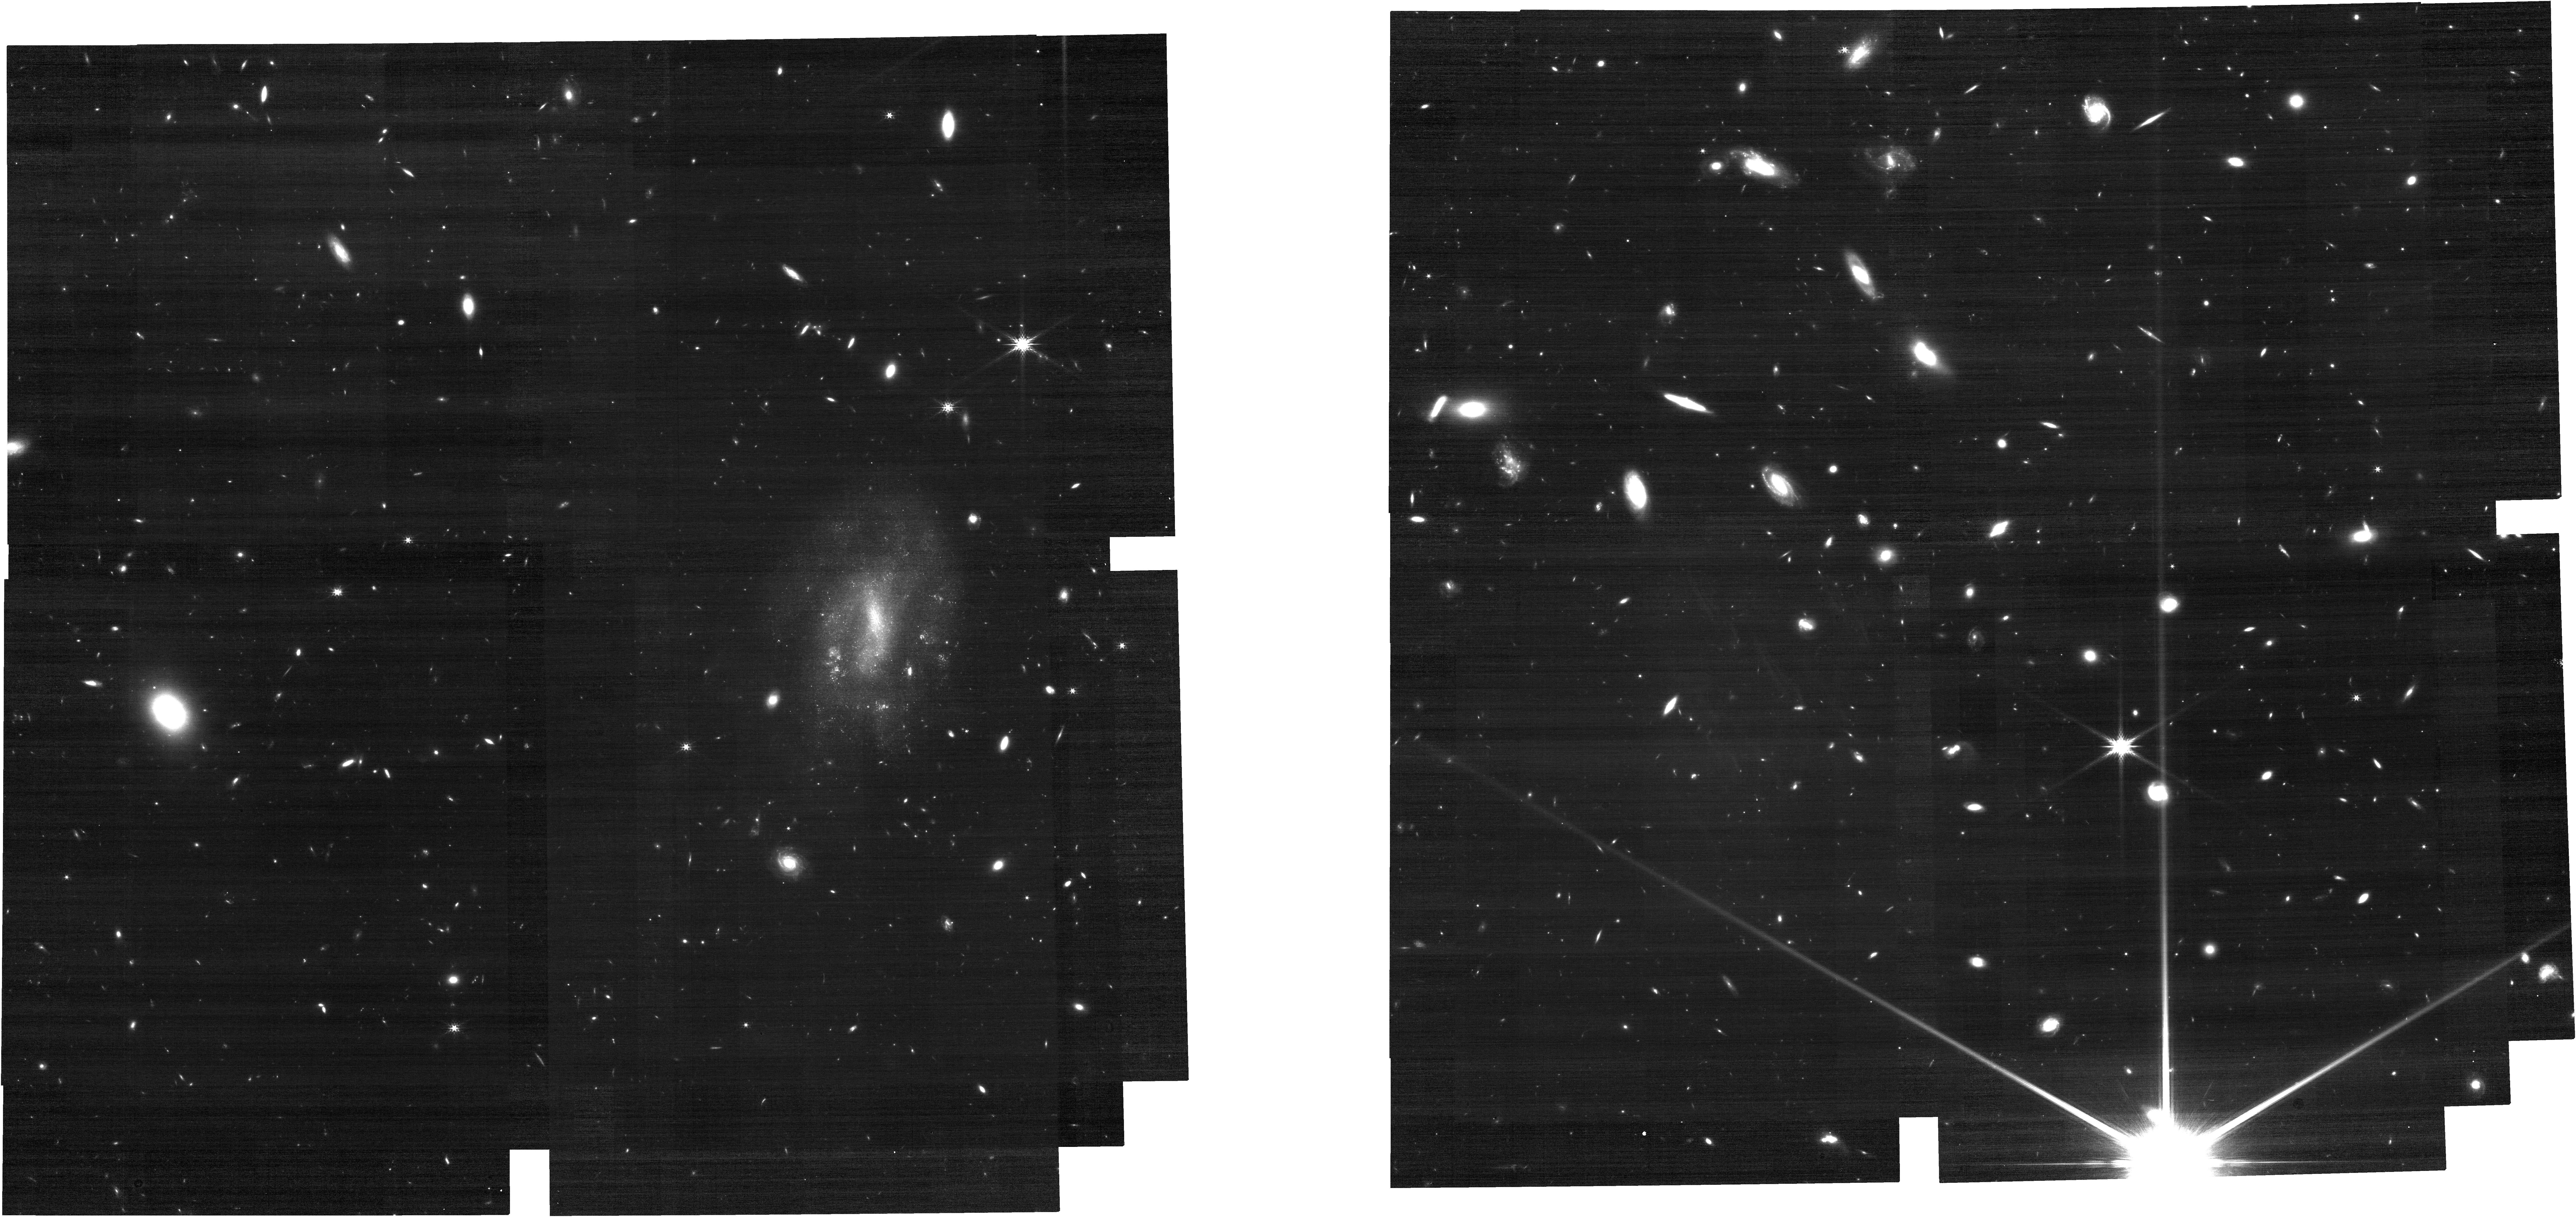
Target: SPT0202-61
Instrument: NIRCAM
Filter: F200W
Exposure: 28 min
Observation ID: jw03743-o003_t001_nircam_clear-f200w

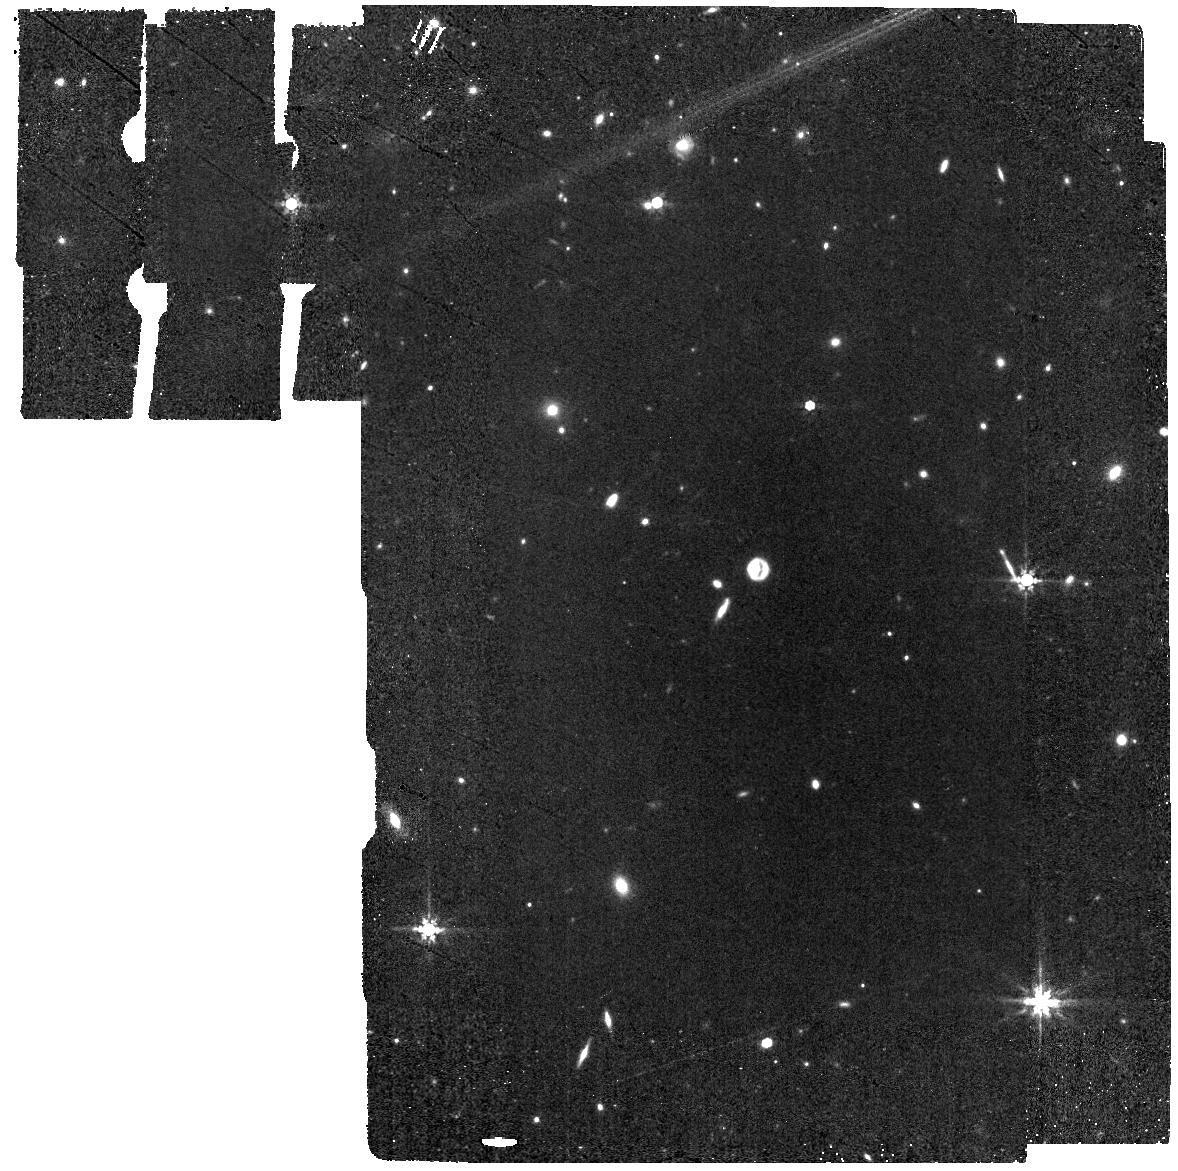
Target: SPT2146-55
Instrument: MIRI
Filter: F770W
Exposure: 10 min
Observation ID: jw03743-o014_t005_miri_f770w

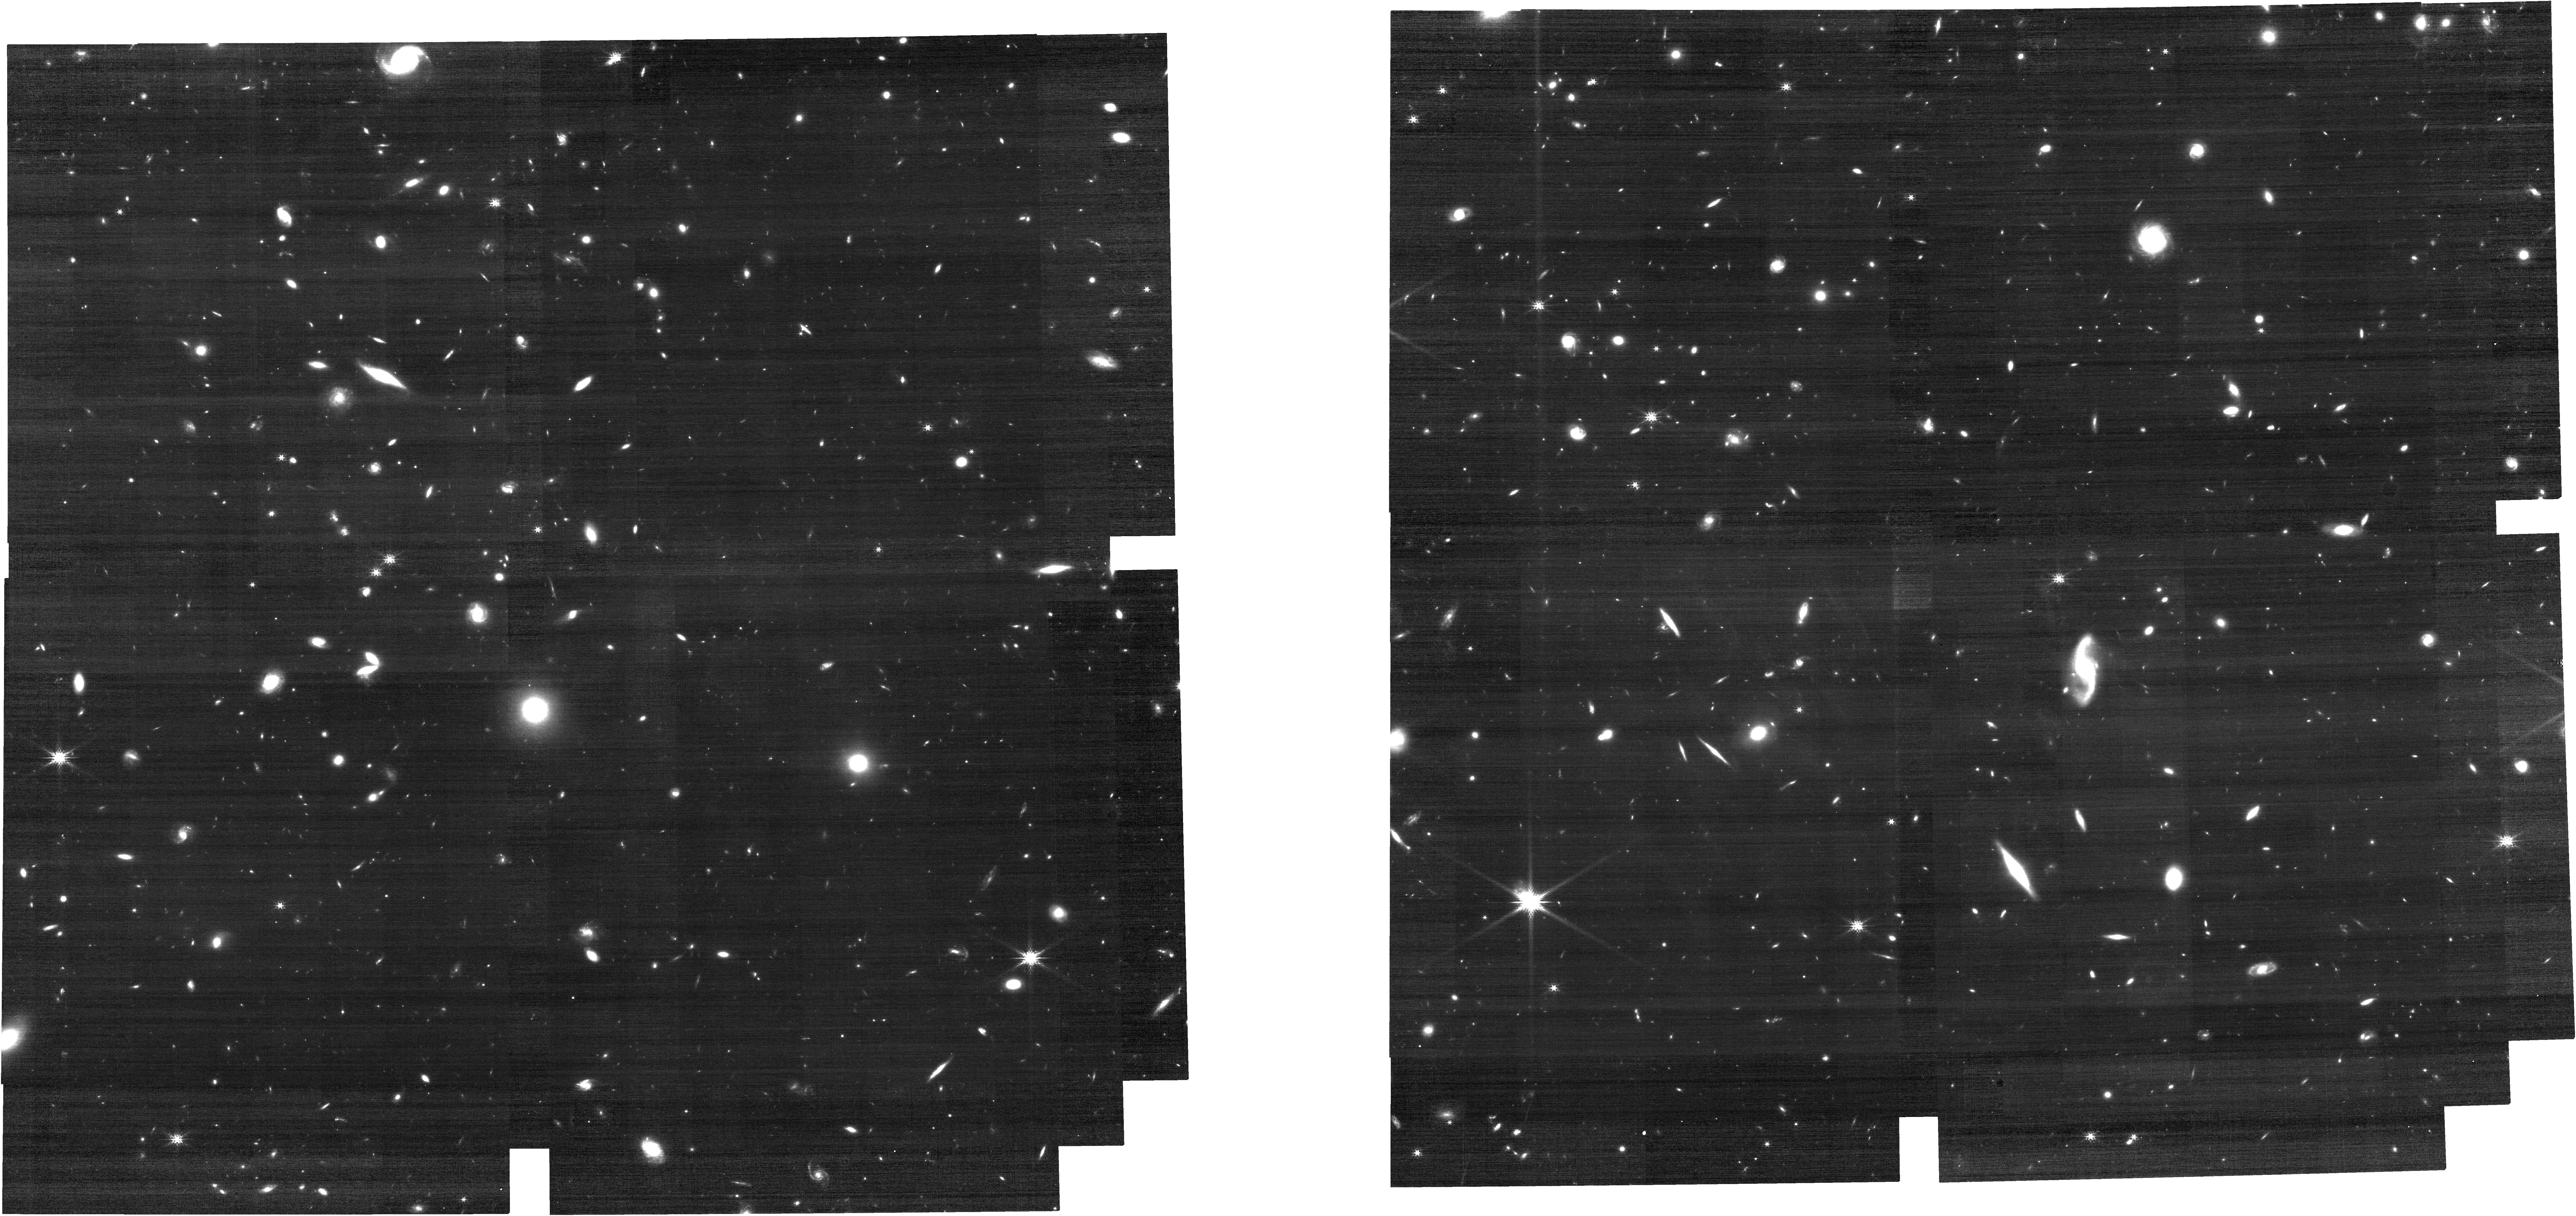
Target: SPT2132-58
Instrument: NIRCAM
Filter: F200W
Exposure: 25 min
Observation ID: jw03743-o012_t004_nircam_clear-f200w

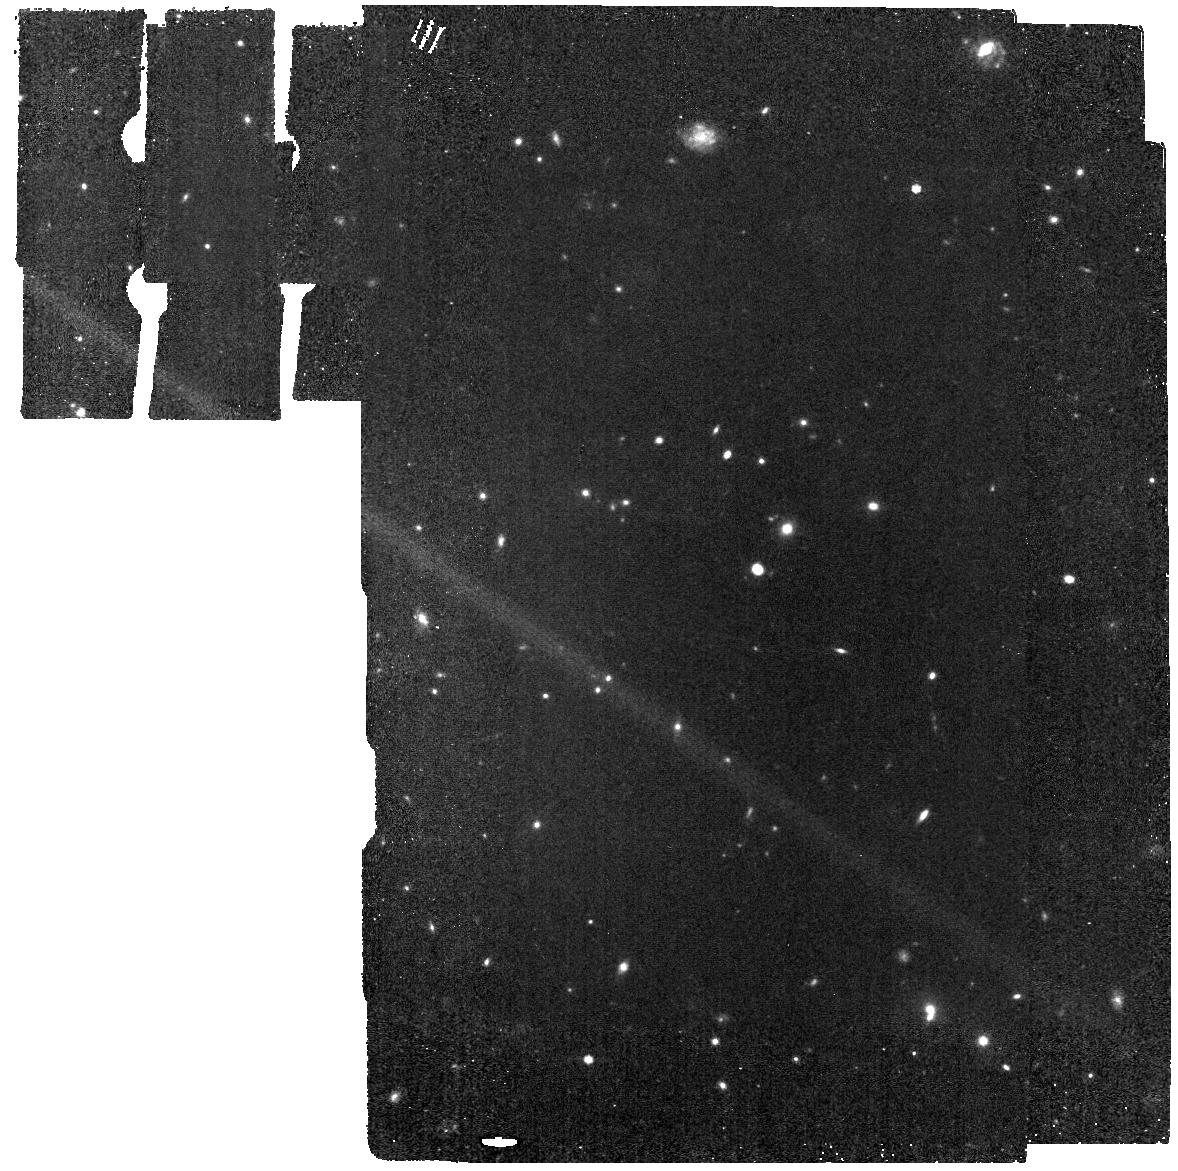
Target: SPT0345-47
Instrument: MIRI
Filter: F770W
Exposure: 10 min
Observation ID: jw03743-o005_t002_miri_f770w

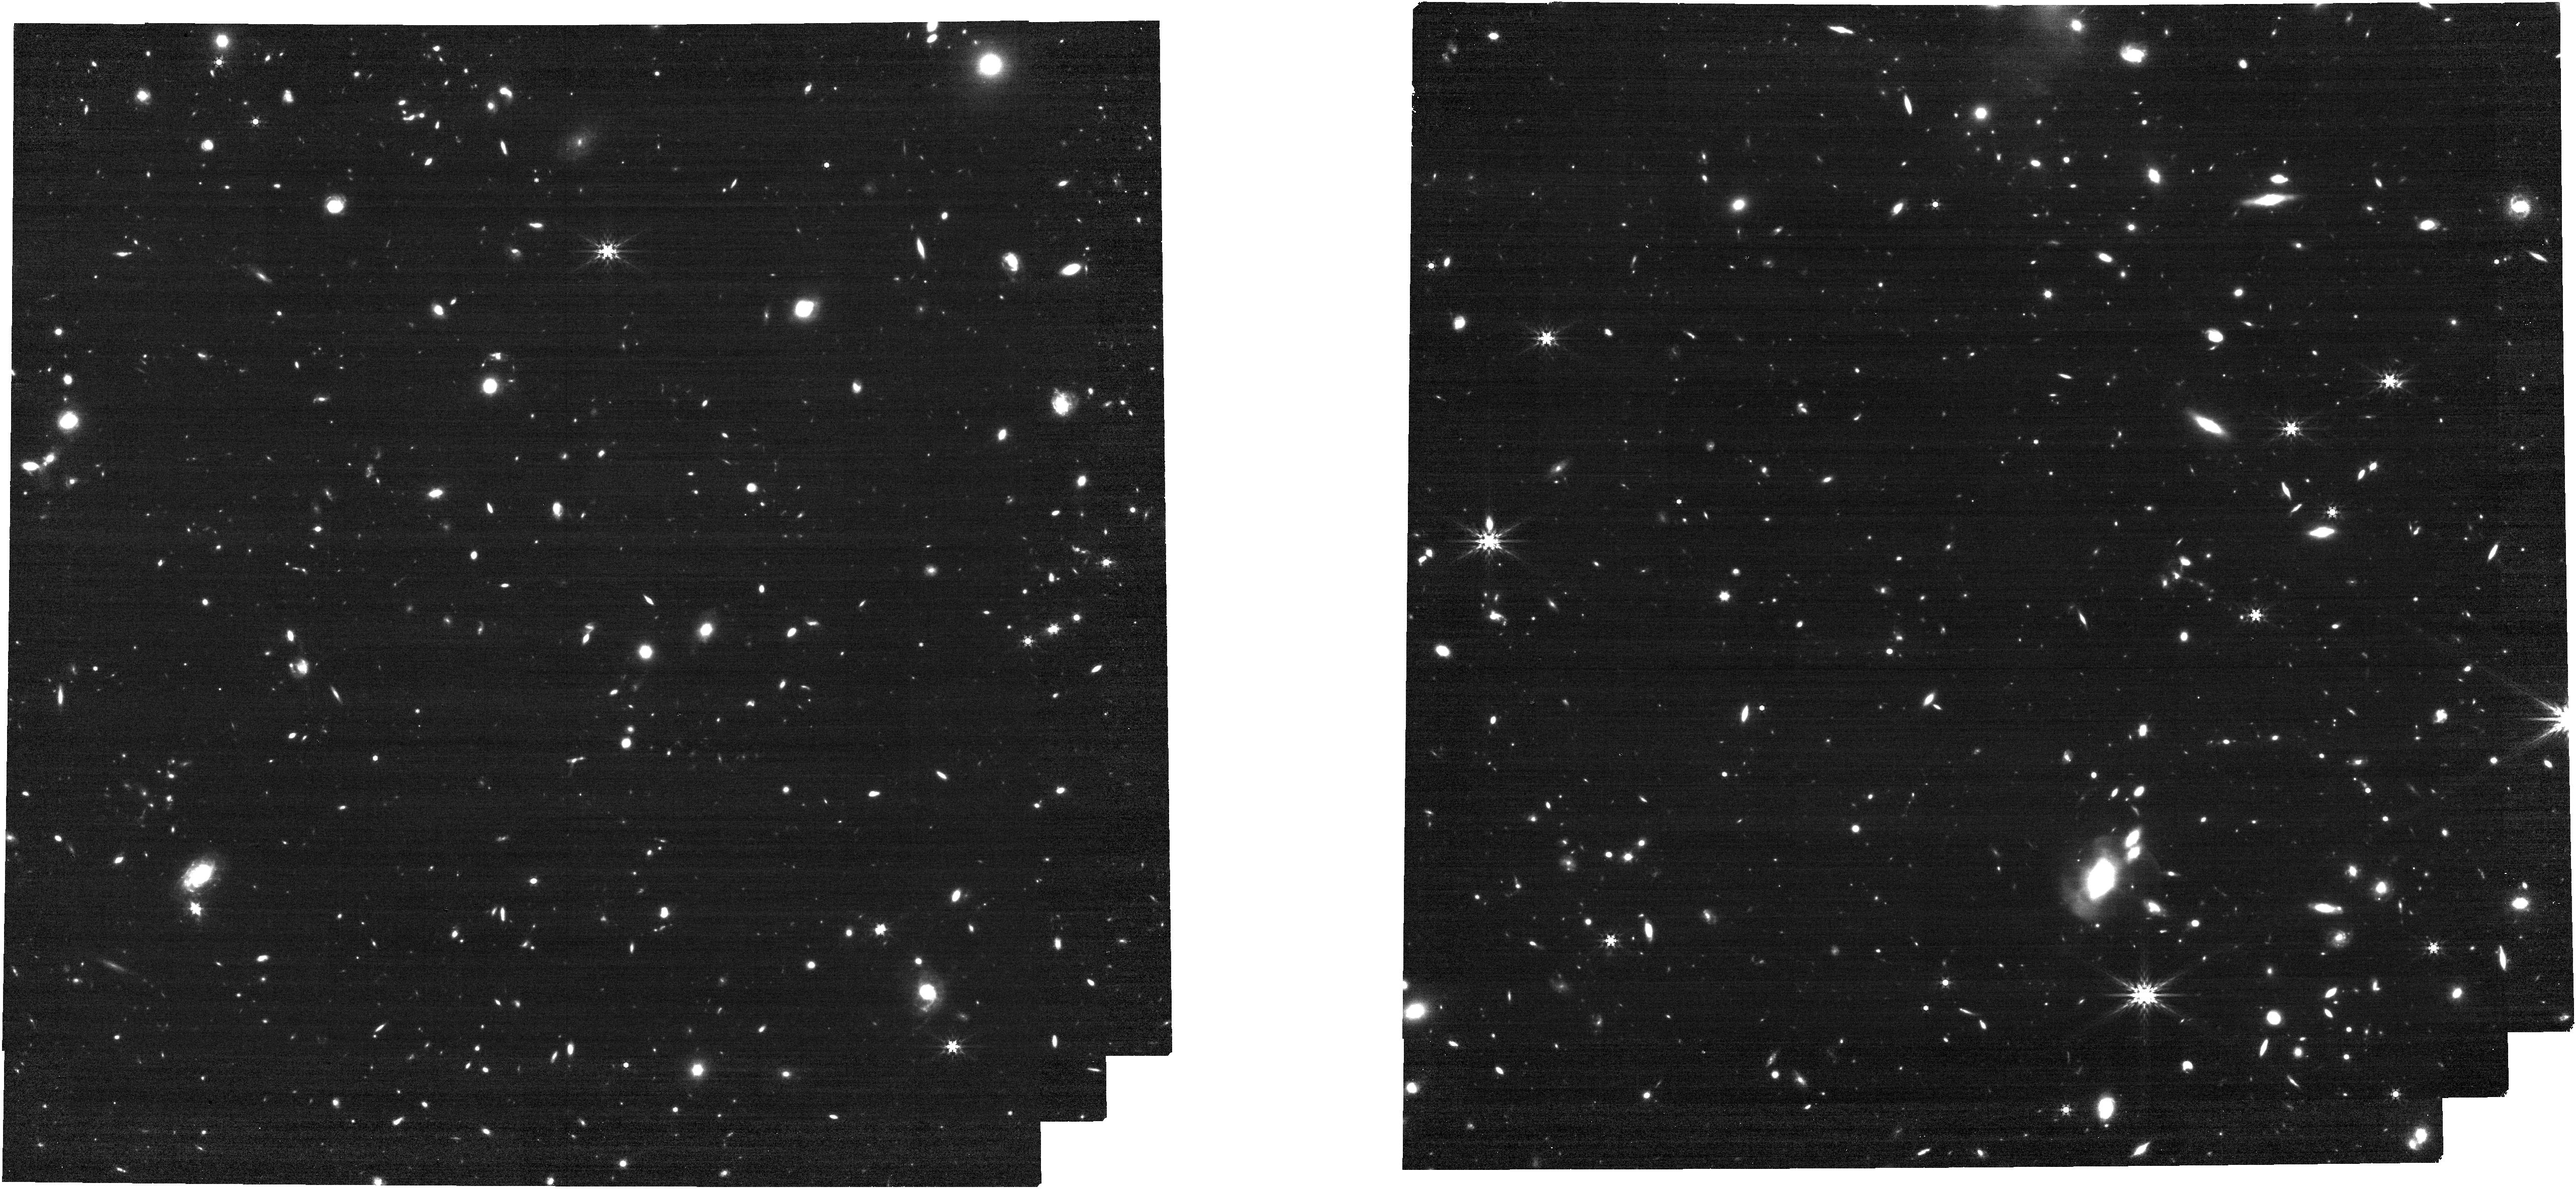
Target: SPT0441-46
Instrument: NIRCAM
Filter: F444W
Exposure: 14 min
Observation ID: jw03743-o009_t003_nircam_clear-f444w

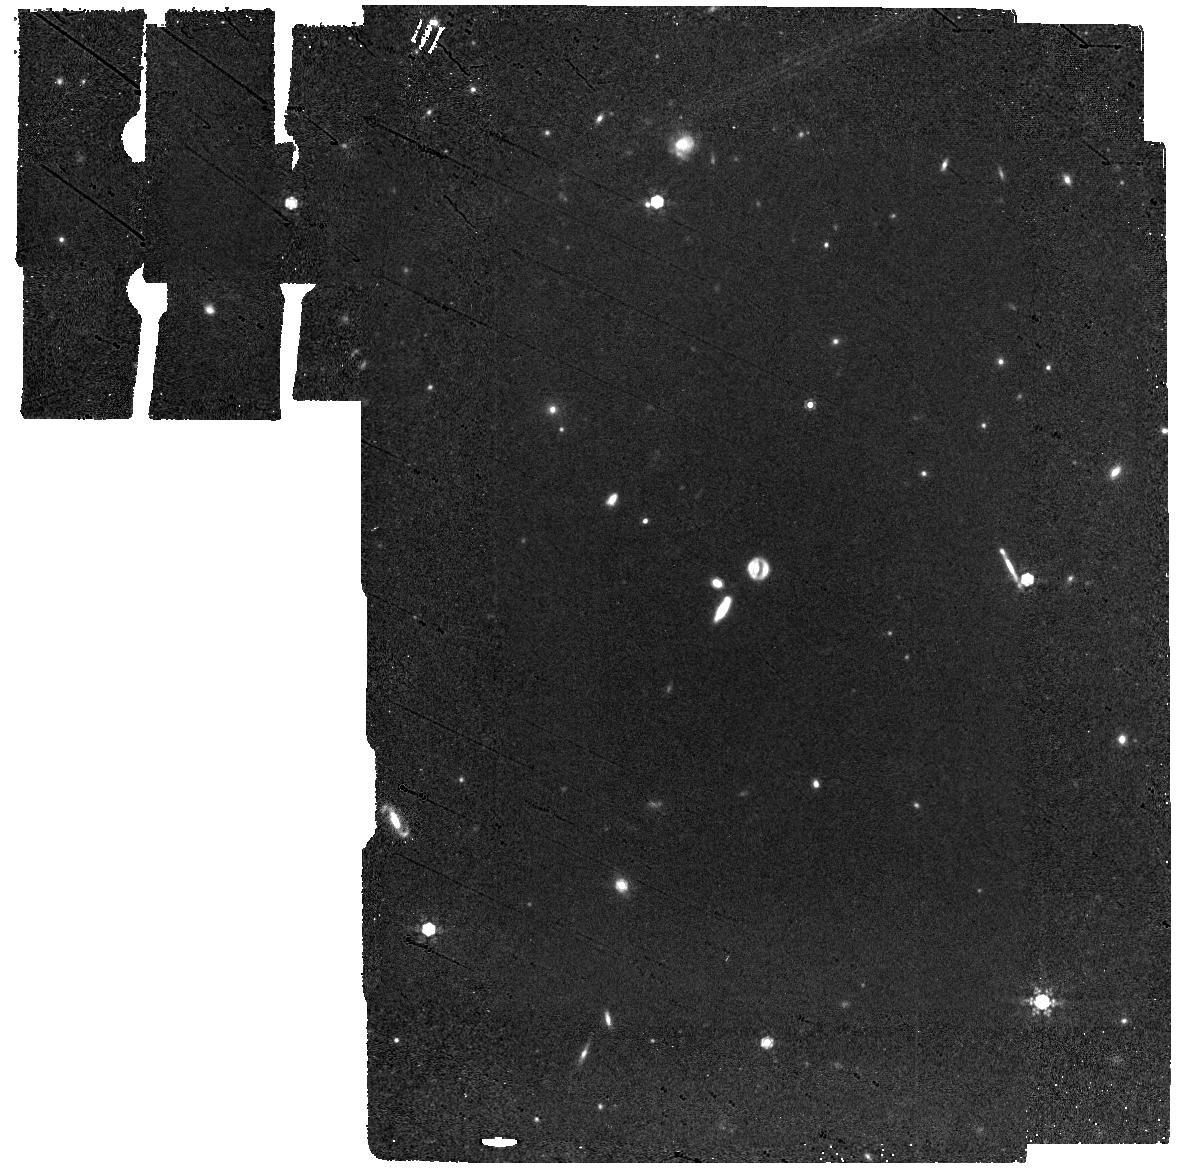
Target: SPT2146-55
Instrument: MIRI
Filter: F1000W
Exposure: 13 min
Observation ID: jw03743-o014_t005_miri_f1000w

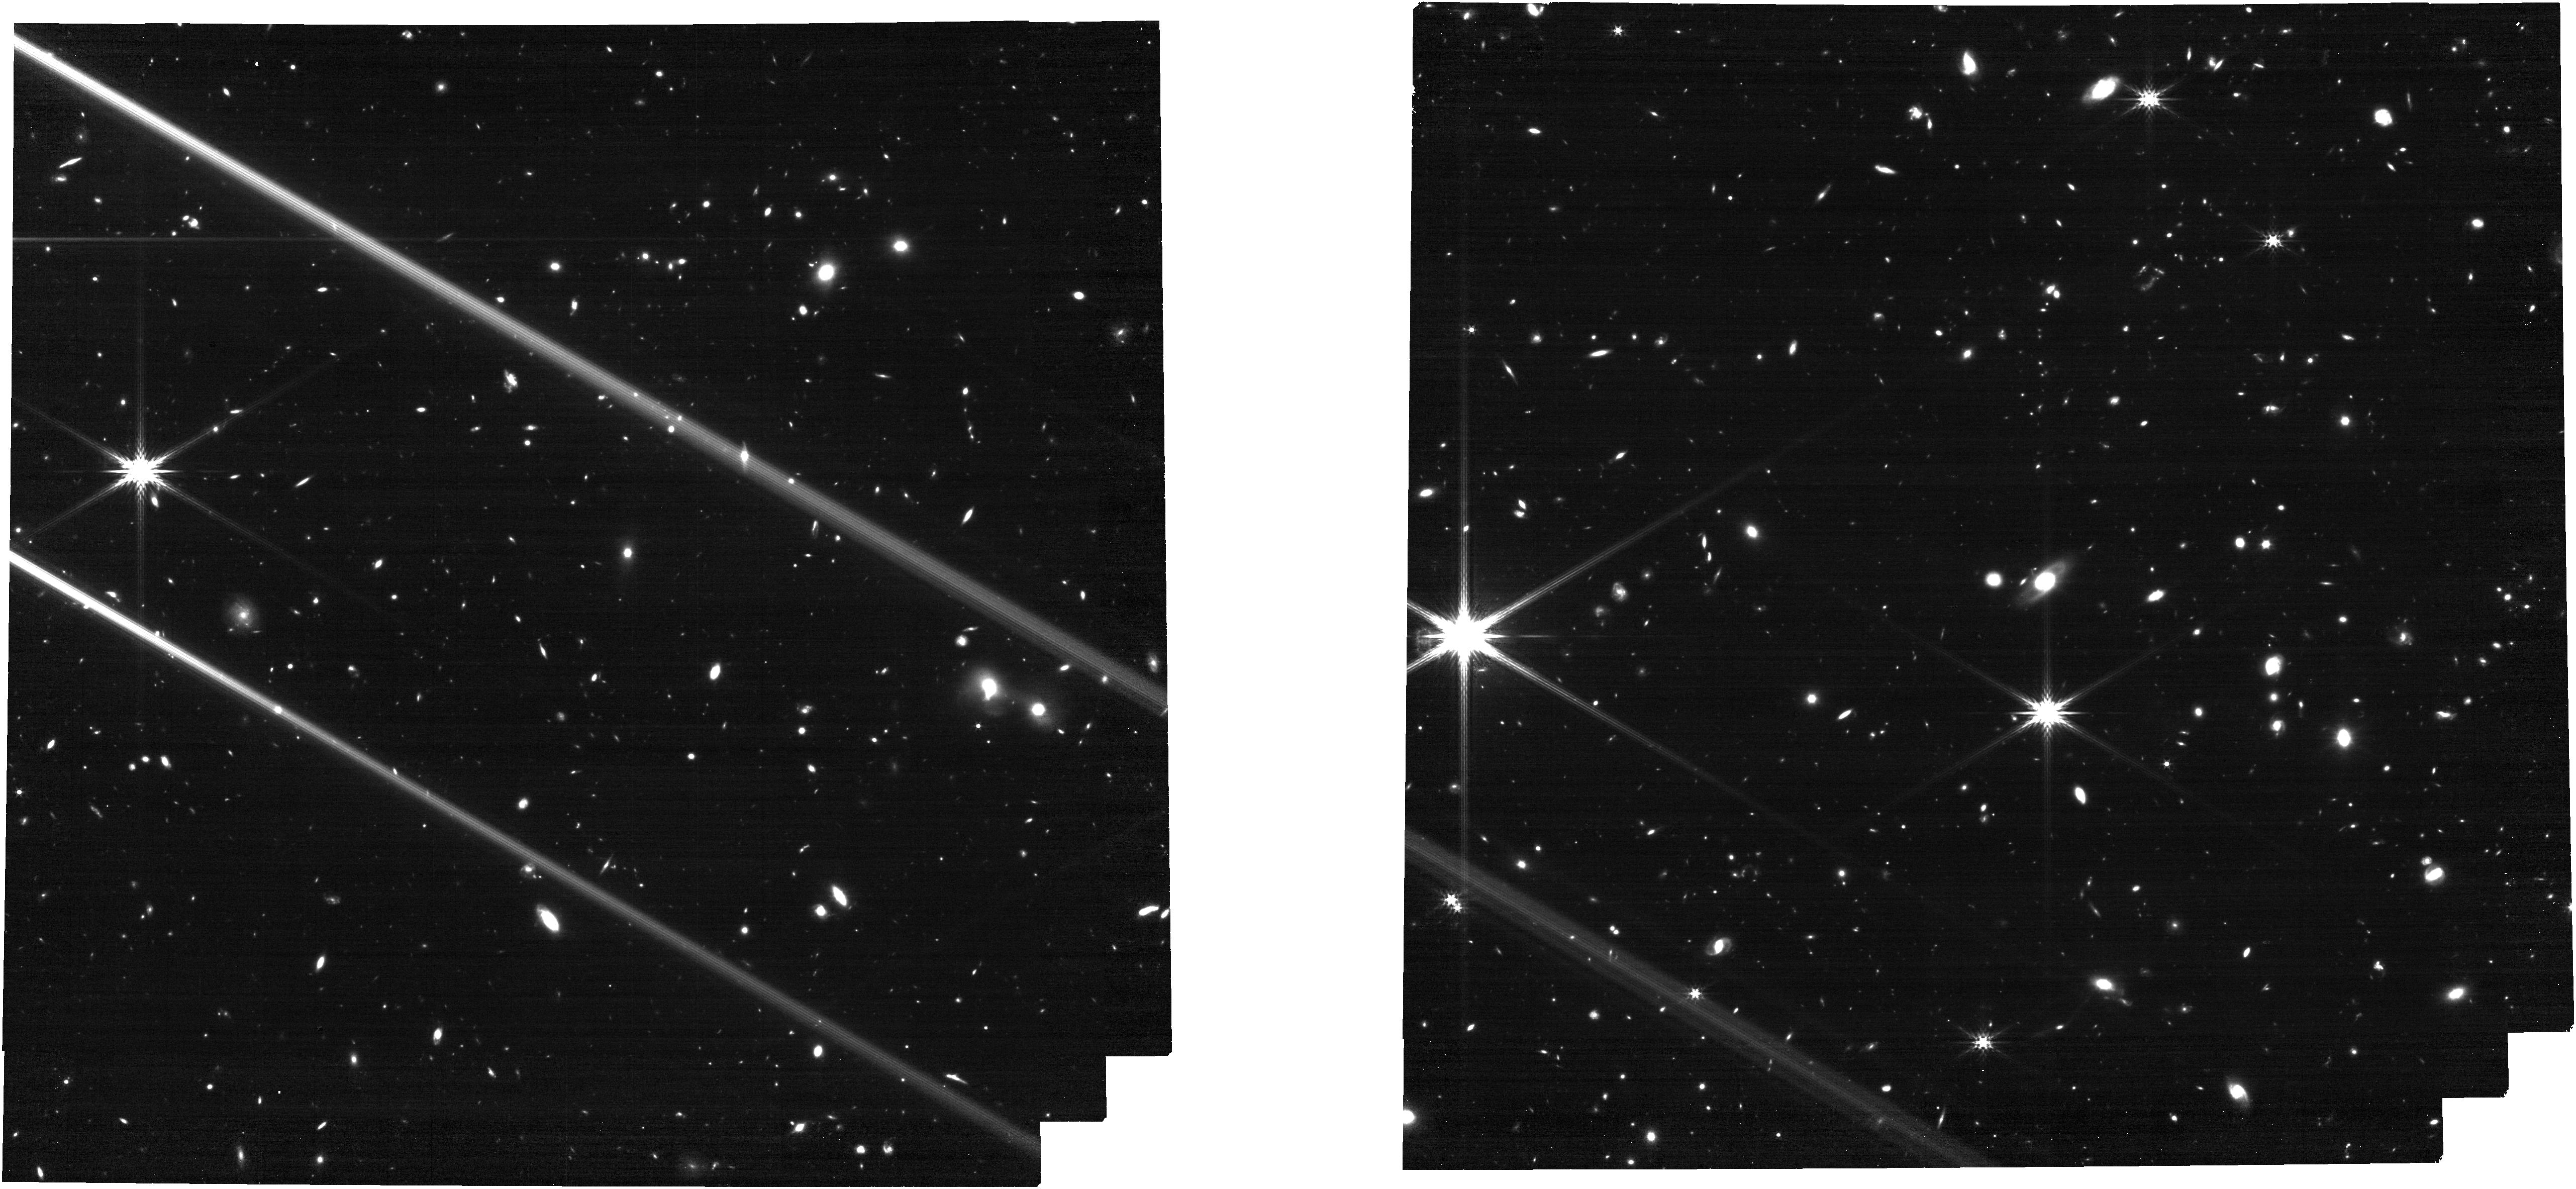
Target: SPT0345-47
Instrument: NIRCAM
Filter: F356W
Exposure: 11 min
Observation ID: jw03743-o006_t002_nircam_clear-f356w

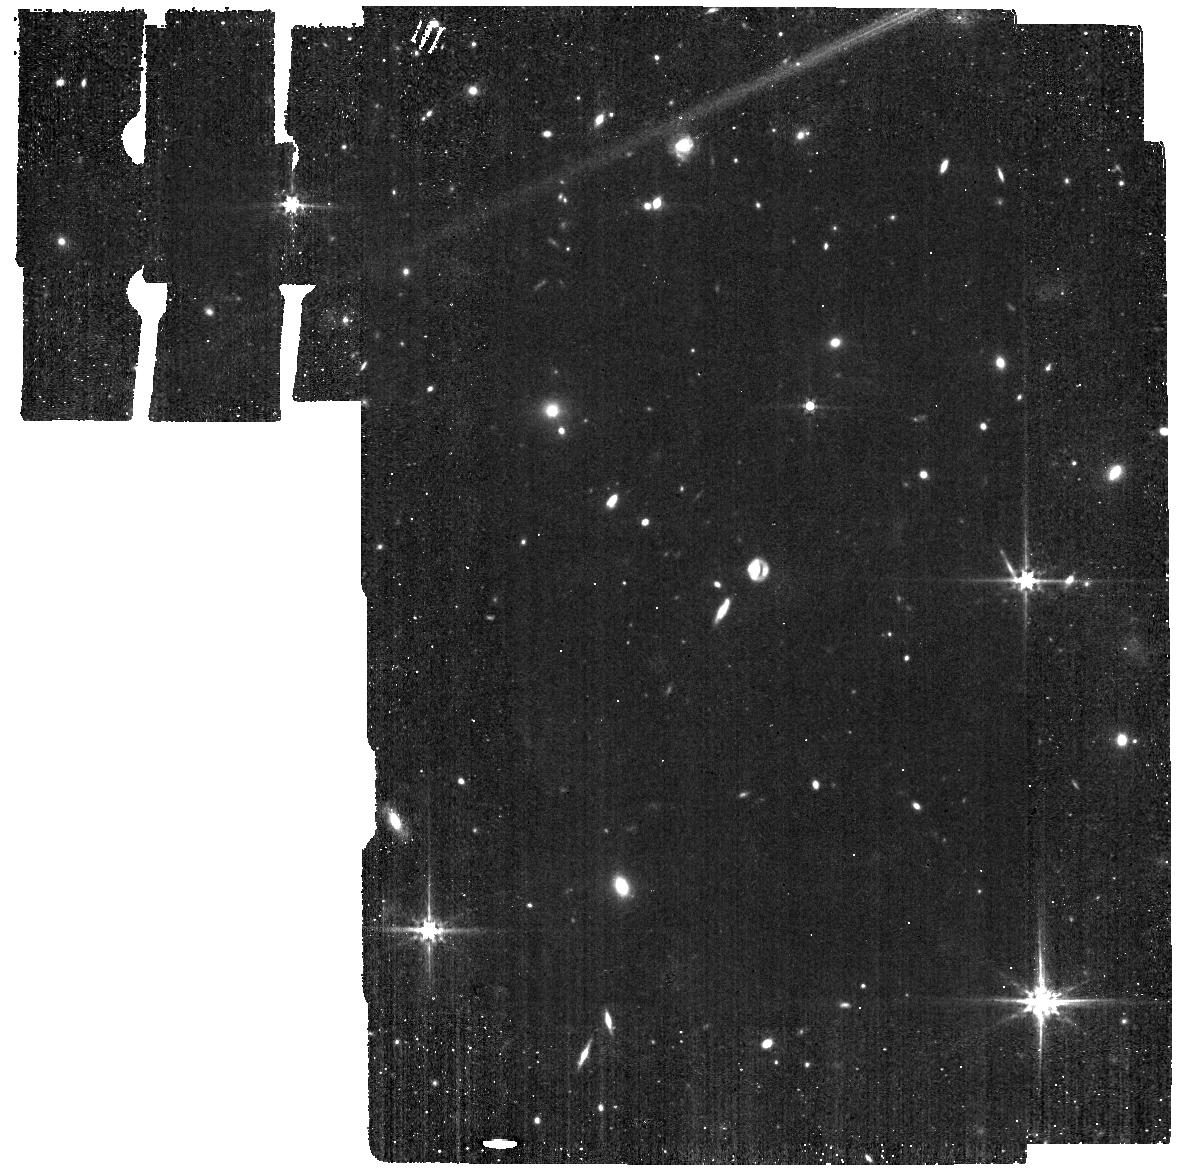
Target: SPT2146-55
Instrument: MIRI
Filter: F560W
Exposure: 9 min
Observation ID: jw03743-o014_t005_miri_f560w

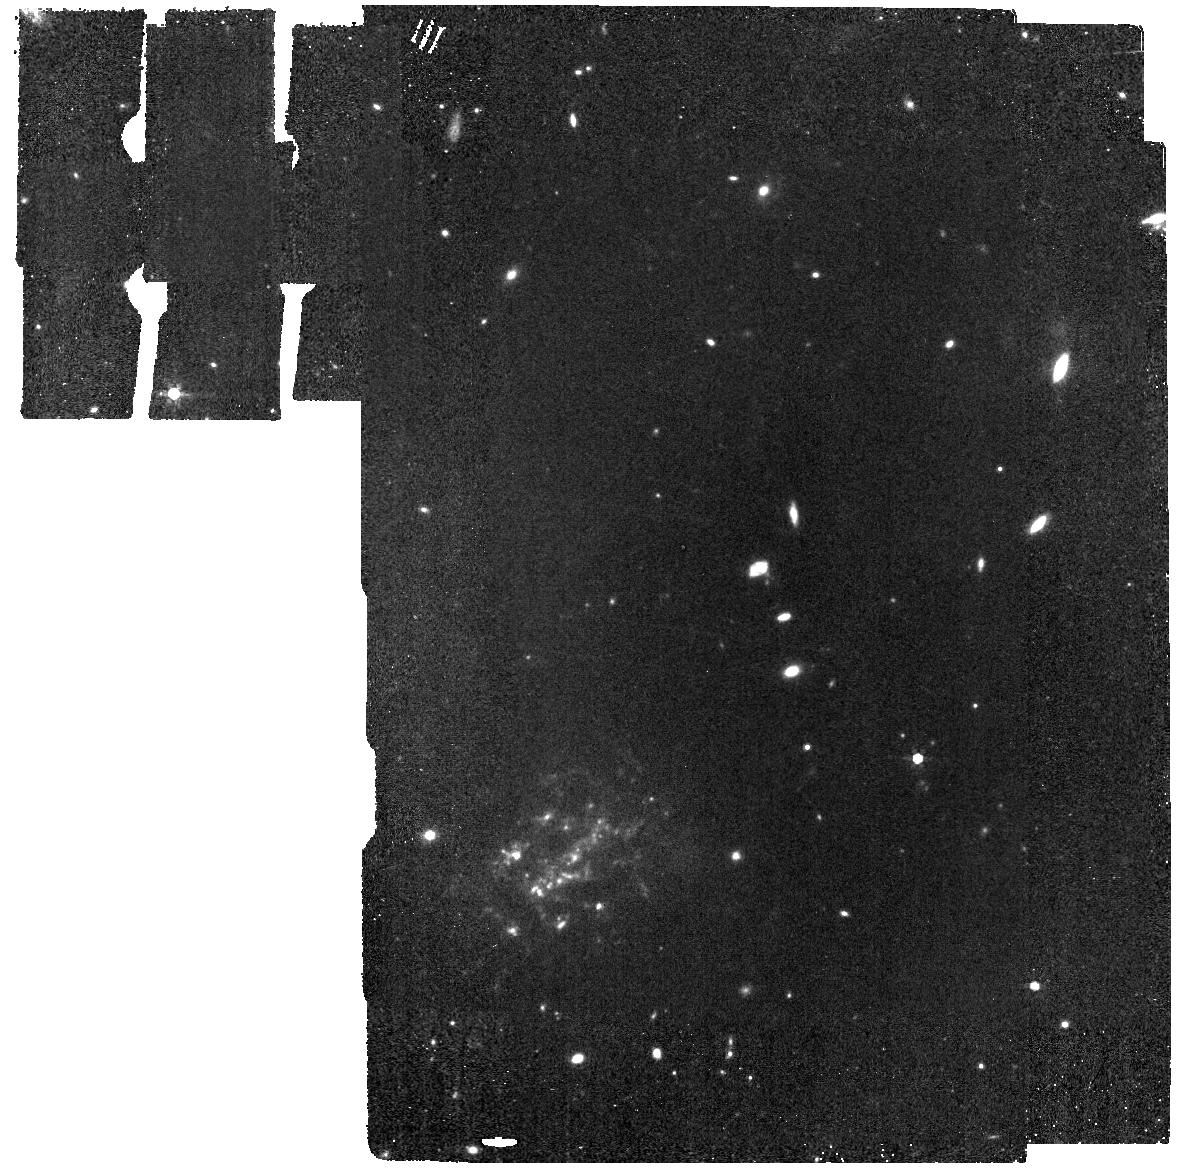
Target: SPT0202-61
Instrument: MIRI
Filter: F770W
Exposure: 10 min
Observation ID: jw03743-o002_t001_miri_f770w

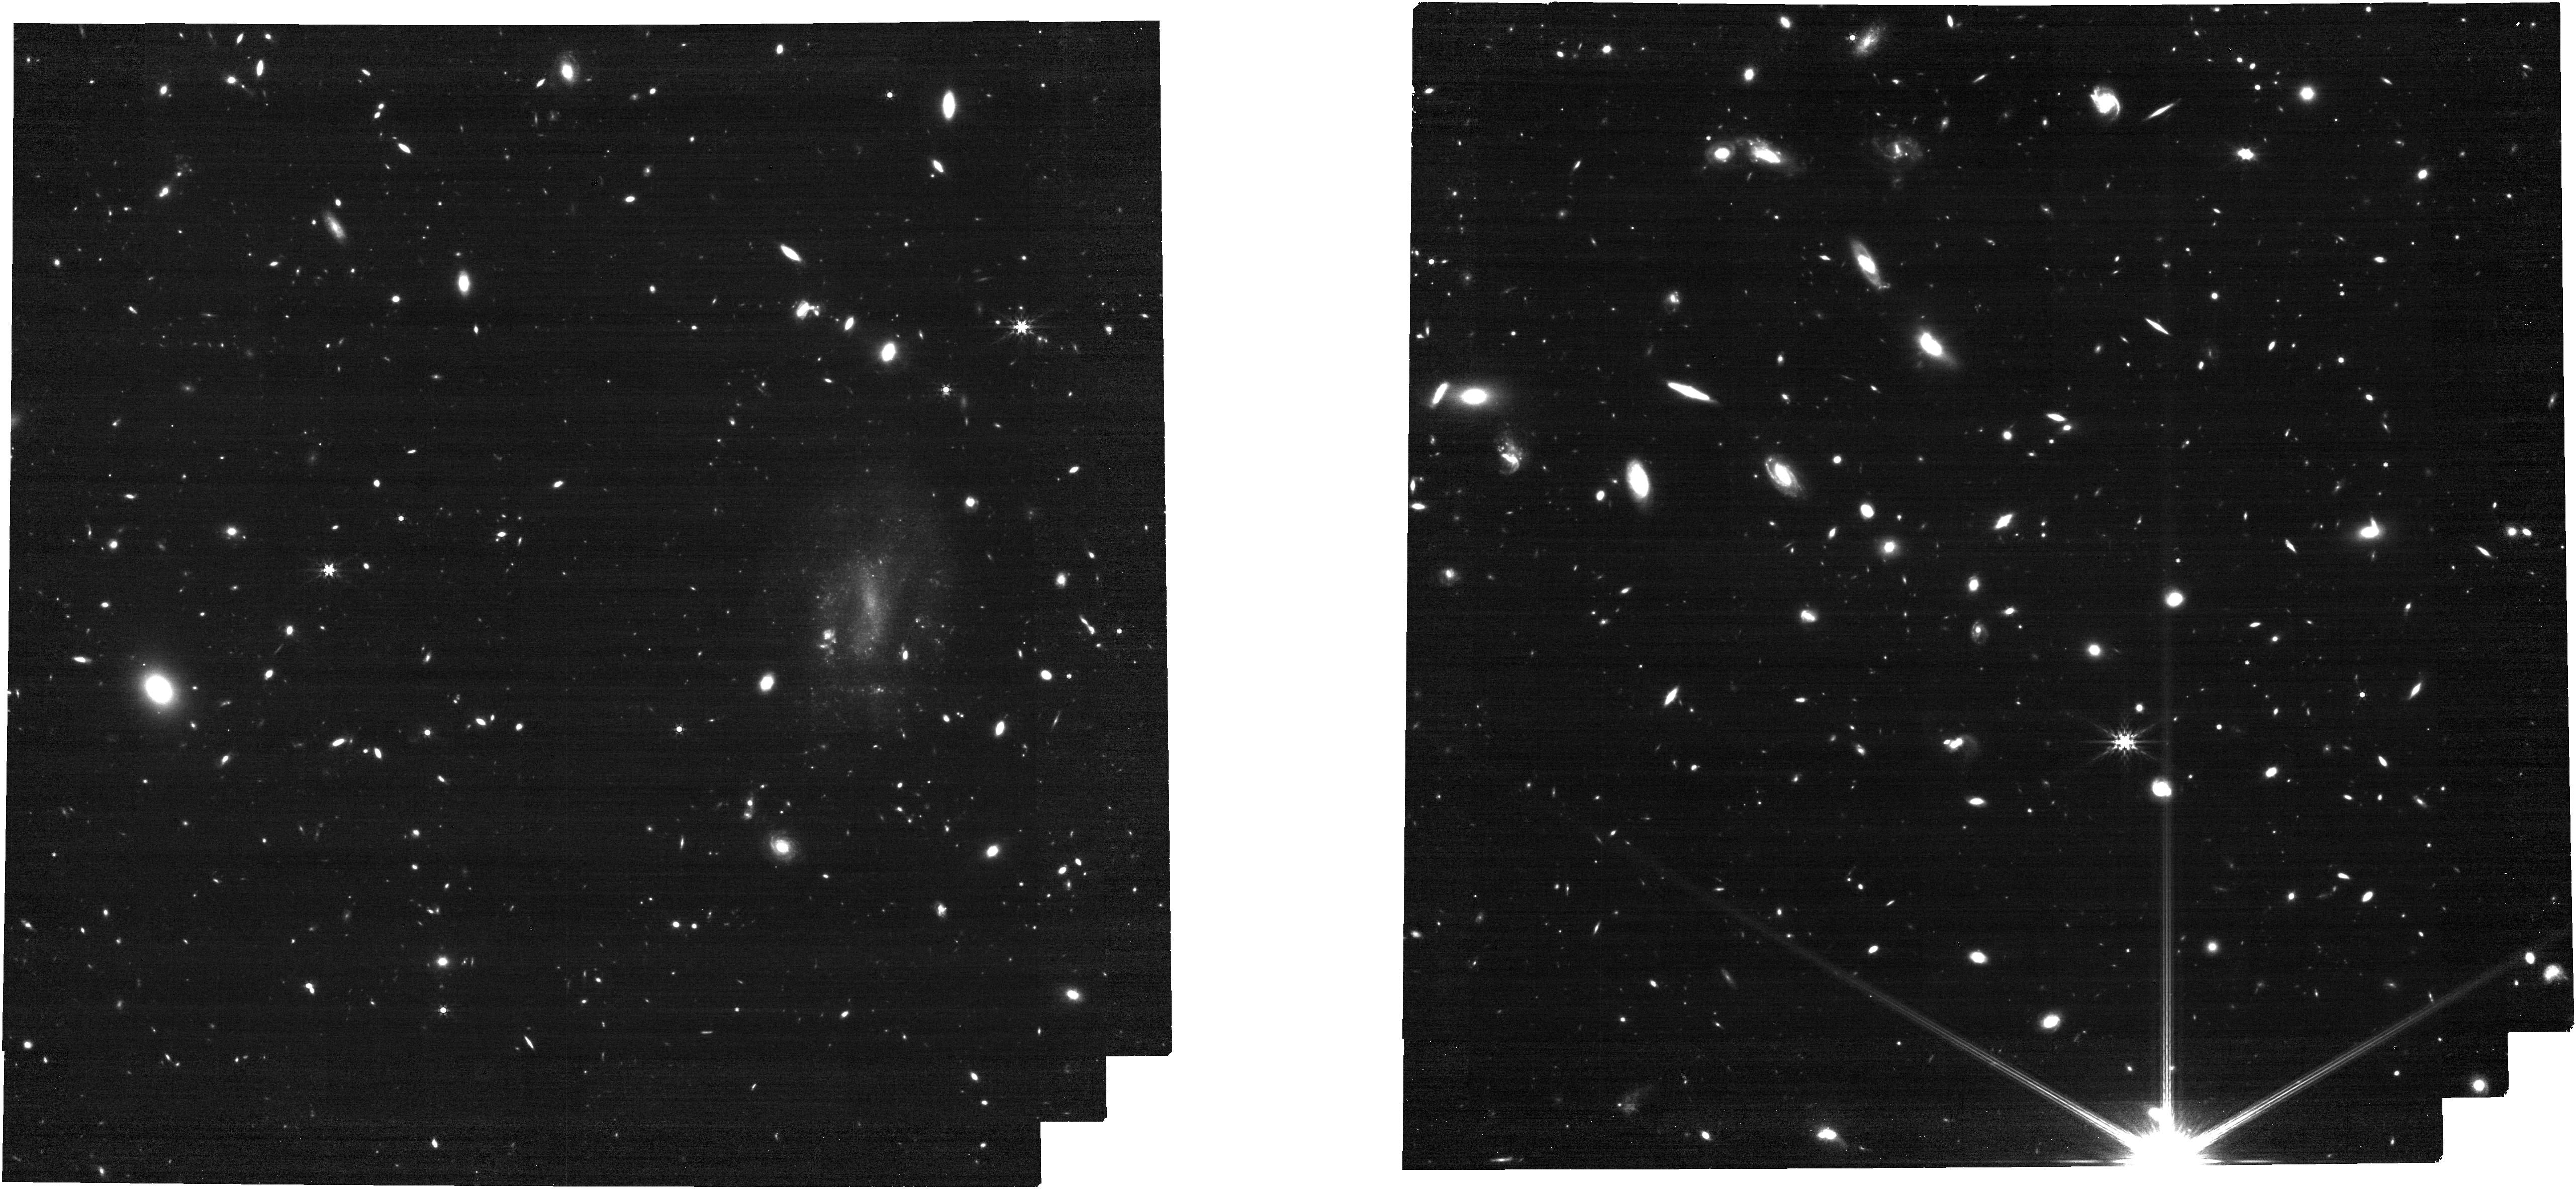
Target: SPT0202-61
Instrument: NIRCAM
Filter: F444W
Exposure: 14 min
Observation ID: jw03743-o003_t001_nircam_clear-f444w

You (Dont?) Spin Me Round: Resolving Disk Formation in High-Redshift Dusty Starburst Galaxies (PI: Spilker, Justin)

The most rapidly star-forming galaxies in the early universe are ubiquitously obscured by dust. Over the last decade, consensus emerged that nearly all such dusty starburts were the result of gas-rich major mergers that triggered the intense star formation and rapid dust production. Recent ALMA observations have challenged this view, finding kinematics consistent with secular rotation-dominated kinematics in the cold atomic gas. These controversial findings have drawn scrutiny from both observational and theoretical perspectives, with explanations ranging from mismatched comparisons with lower-redshift galaxies to unexpected consequences of cosmological gas accretion. We propose to address this controversy head-on, using NIRSpec IFU observations of H-alpha in five z~4-5 galaxies with existing high-resolution ALMA CII 158um data supplemented by inexpensive imaging to map the stellar light. Our observations will give an independent constraint on the galaxy kinematics using a different gas tracer that also avoids the complexities of interferometric ALMA data. We will make the first direct comparisons of the level of turbulent support between the warm ionized and cold neutral gas phases in individual galaxies at z>4, pushing the frontier of large 1<z<3 ground-based samples to the first ~1Gyr after the Big Bang. Together, the combination of deep, high-resolution JWST IFU and imaging data and ALMA CII and dust observations will settle recent controversies in the starburst galaxy kinematics and enable a novel multi-wavelength view of the stars, warm and cold gas, and dust in rapidly-assembling high-redshift galaxies.